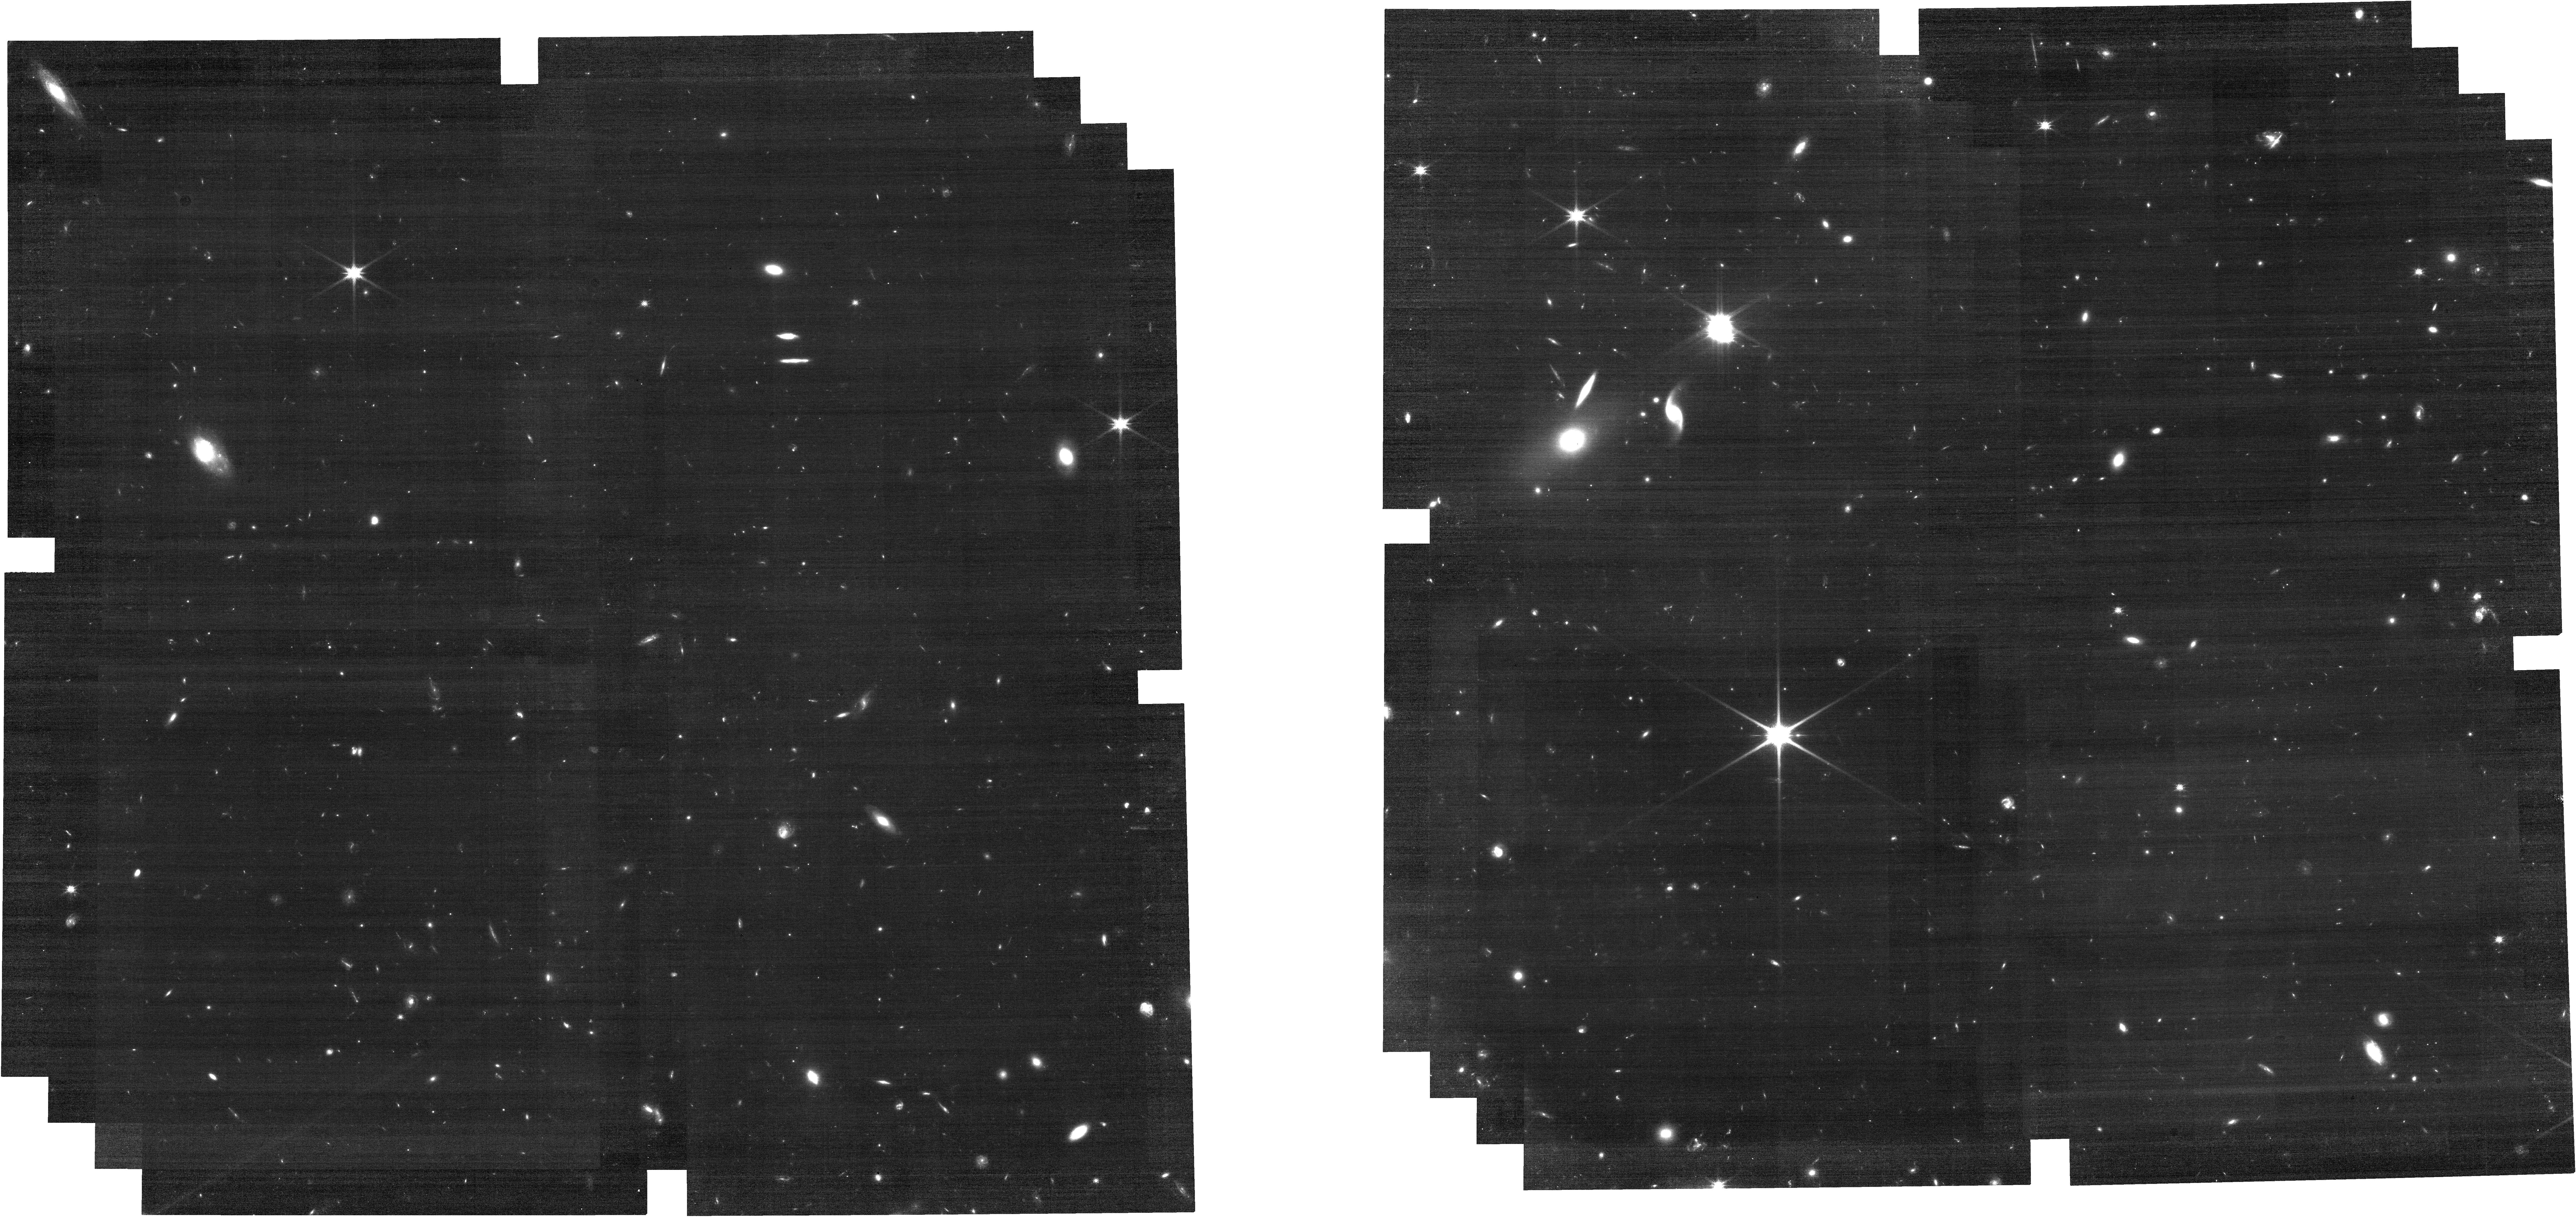
Target: HB89-1115+080
Instrument: NIRCAM
Filter: F115W
Exposure: 30 min
Observation ID: jw01198-o010_t006_nircam_clear-f115w

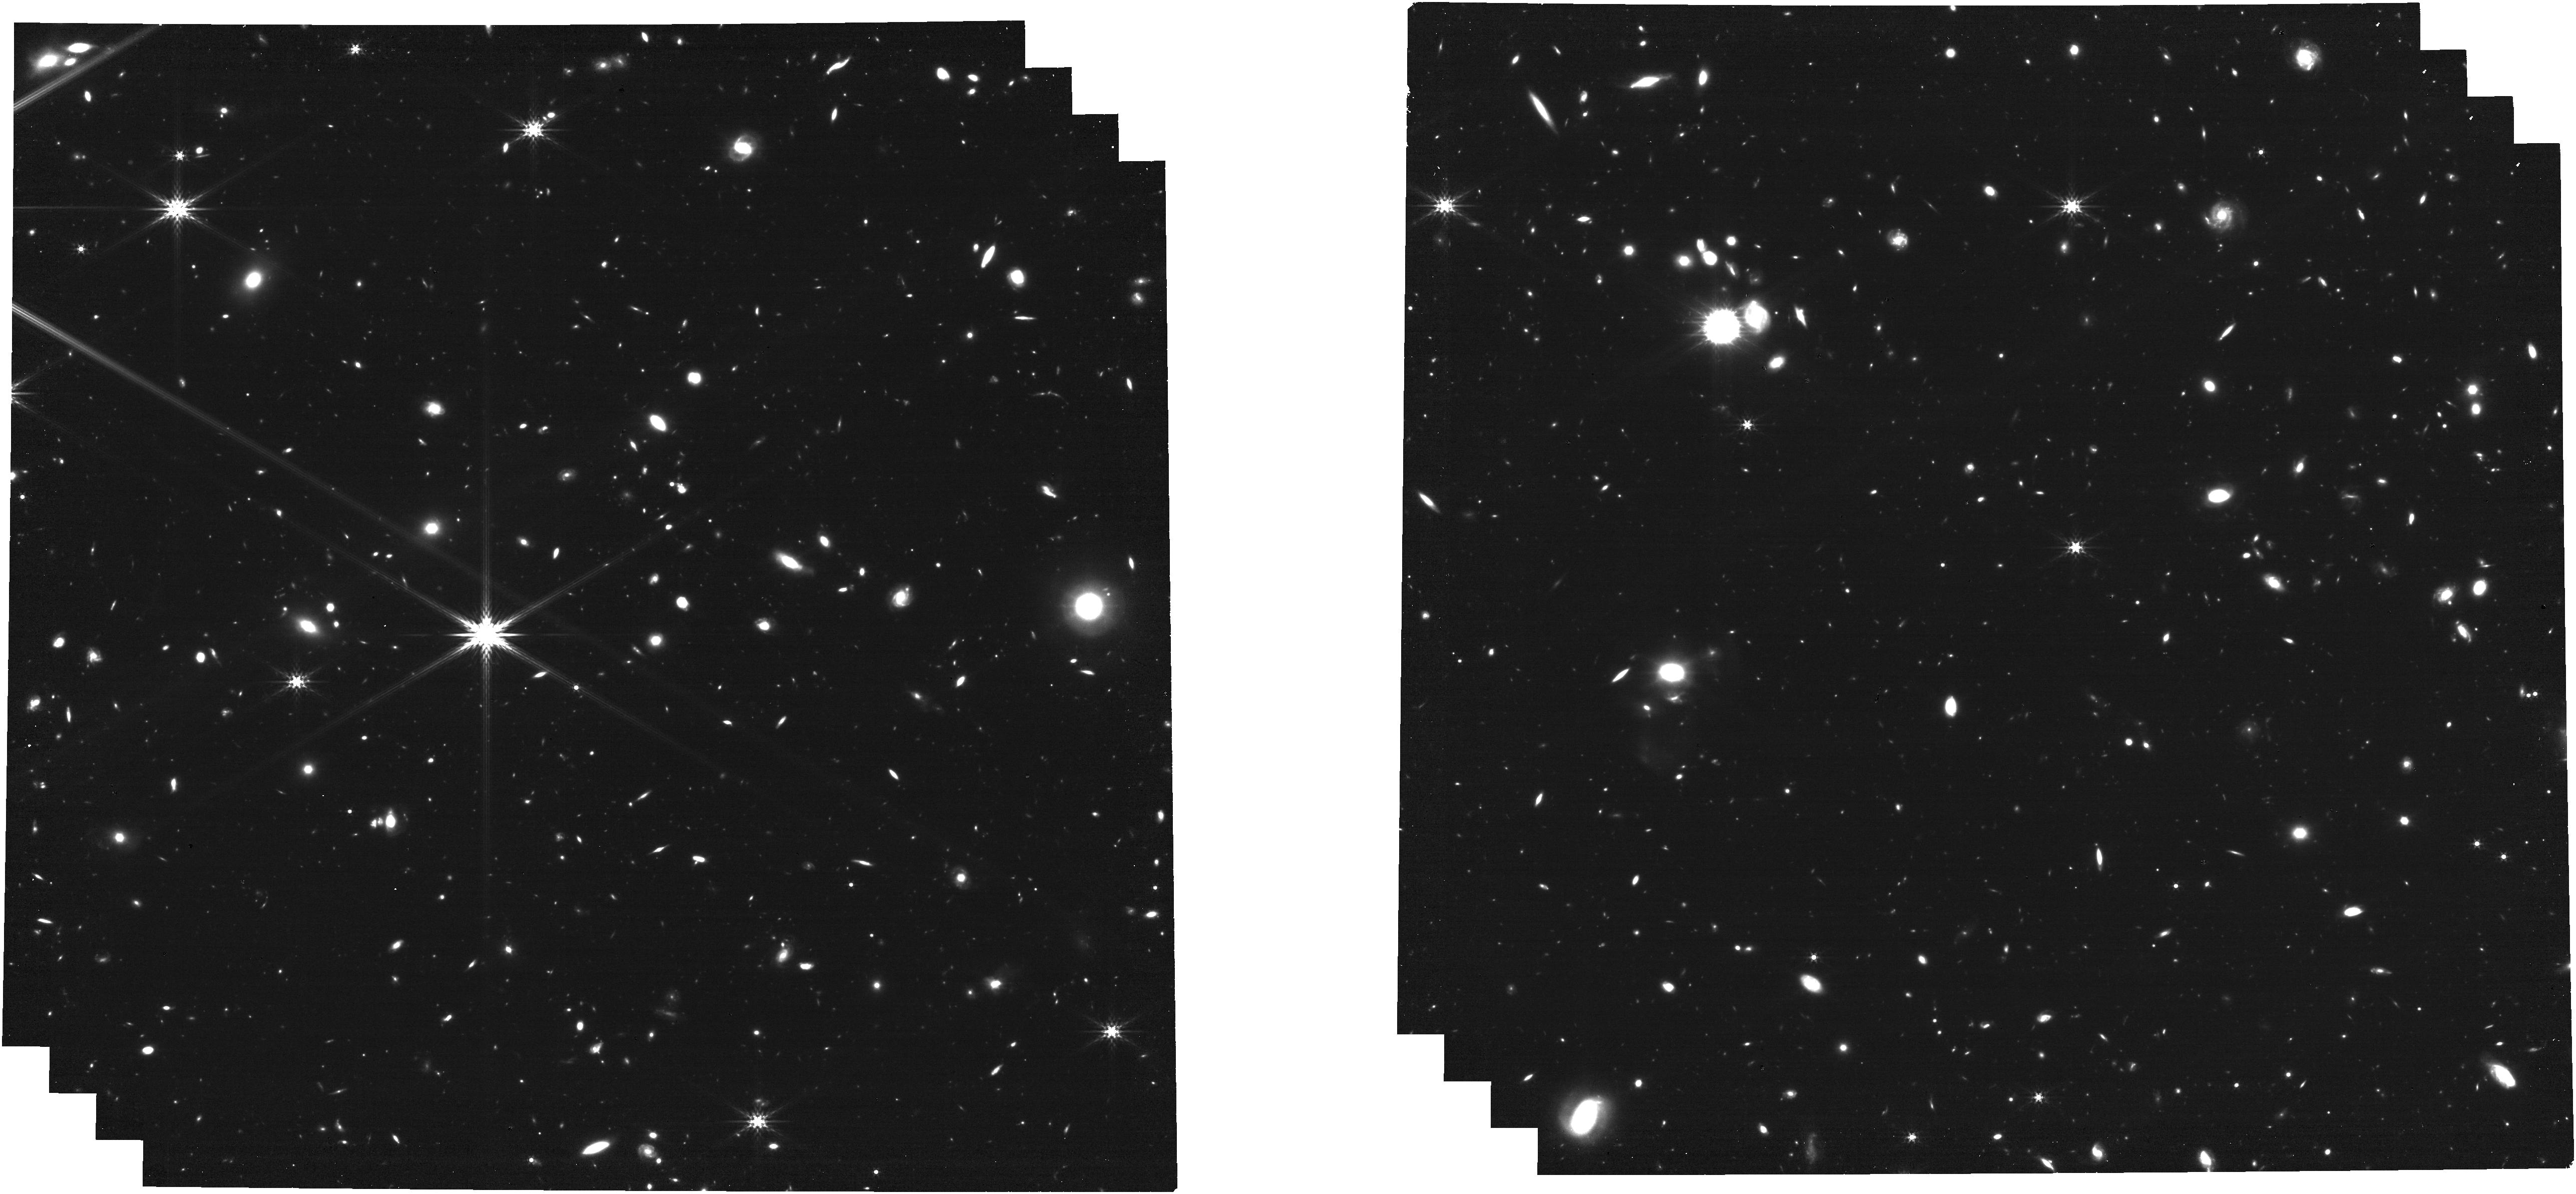
Target: HE-0435-1223
Instrument: NIRCAM
Filter: F356W
Exposure: 30 min
Observation ID: jw01198-o007_t005_nircam_clear-f356w

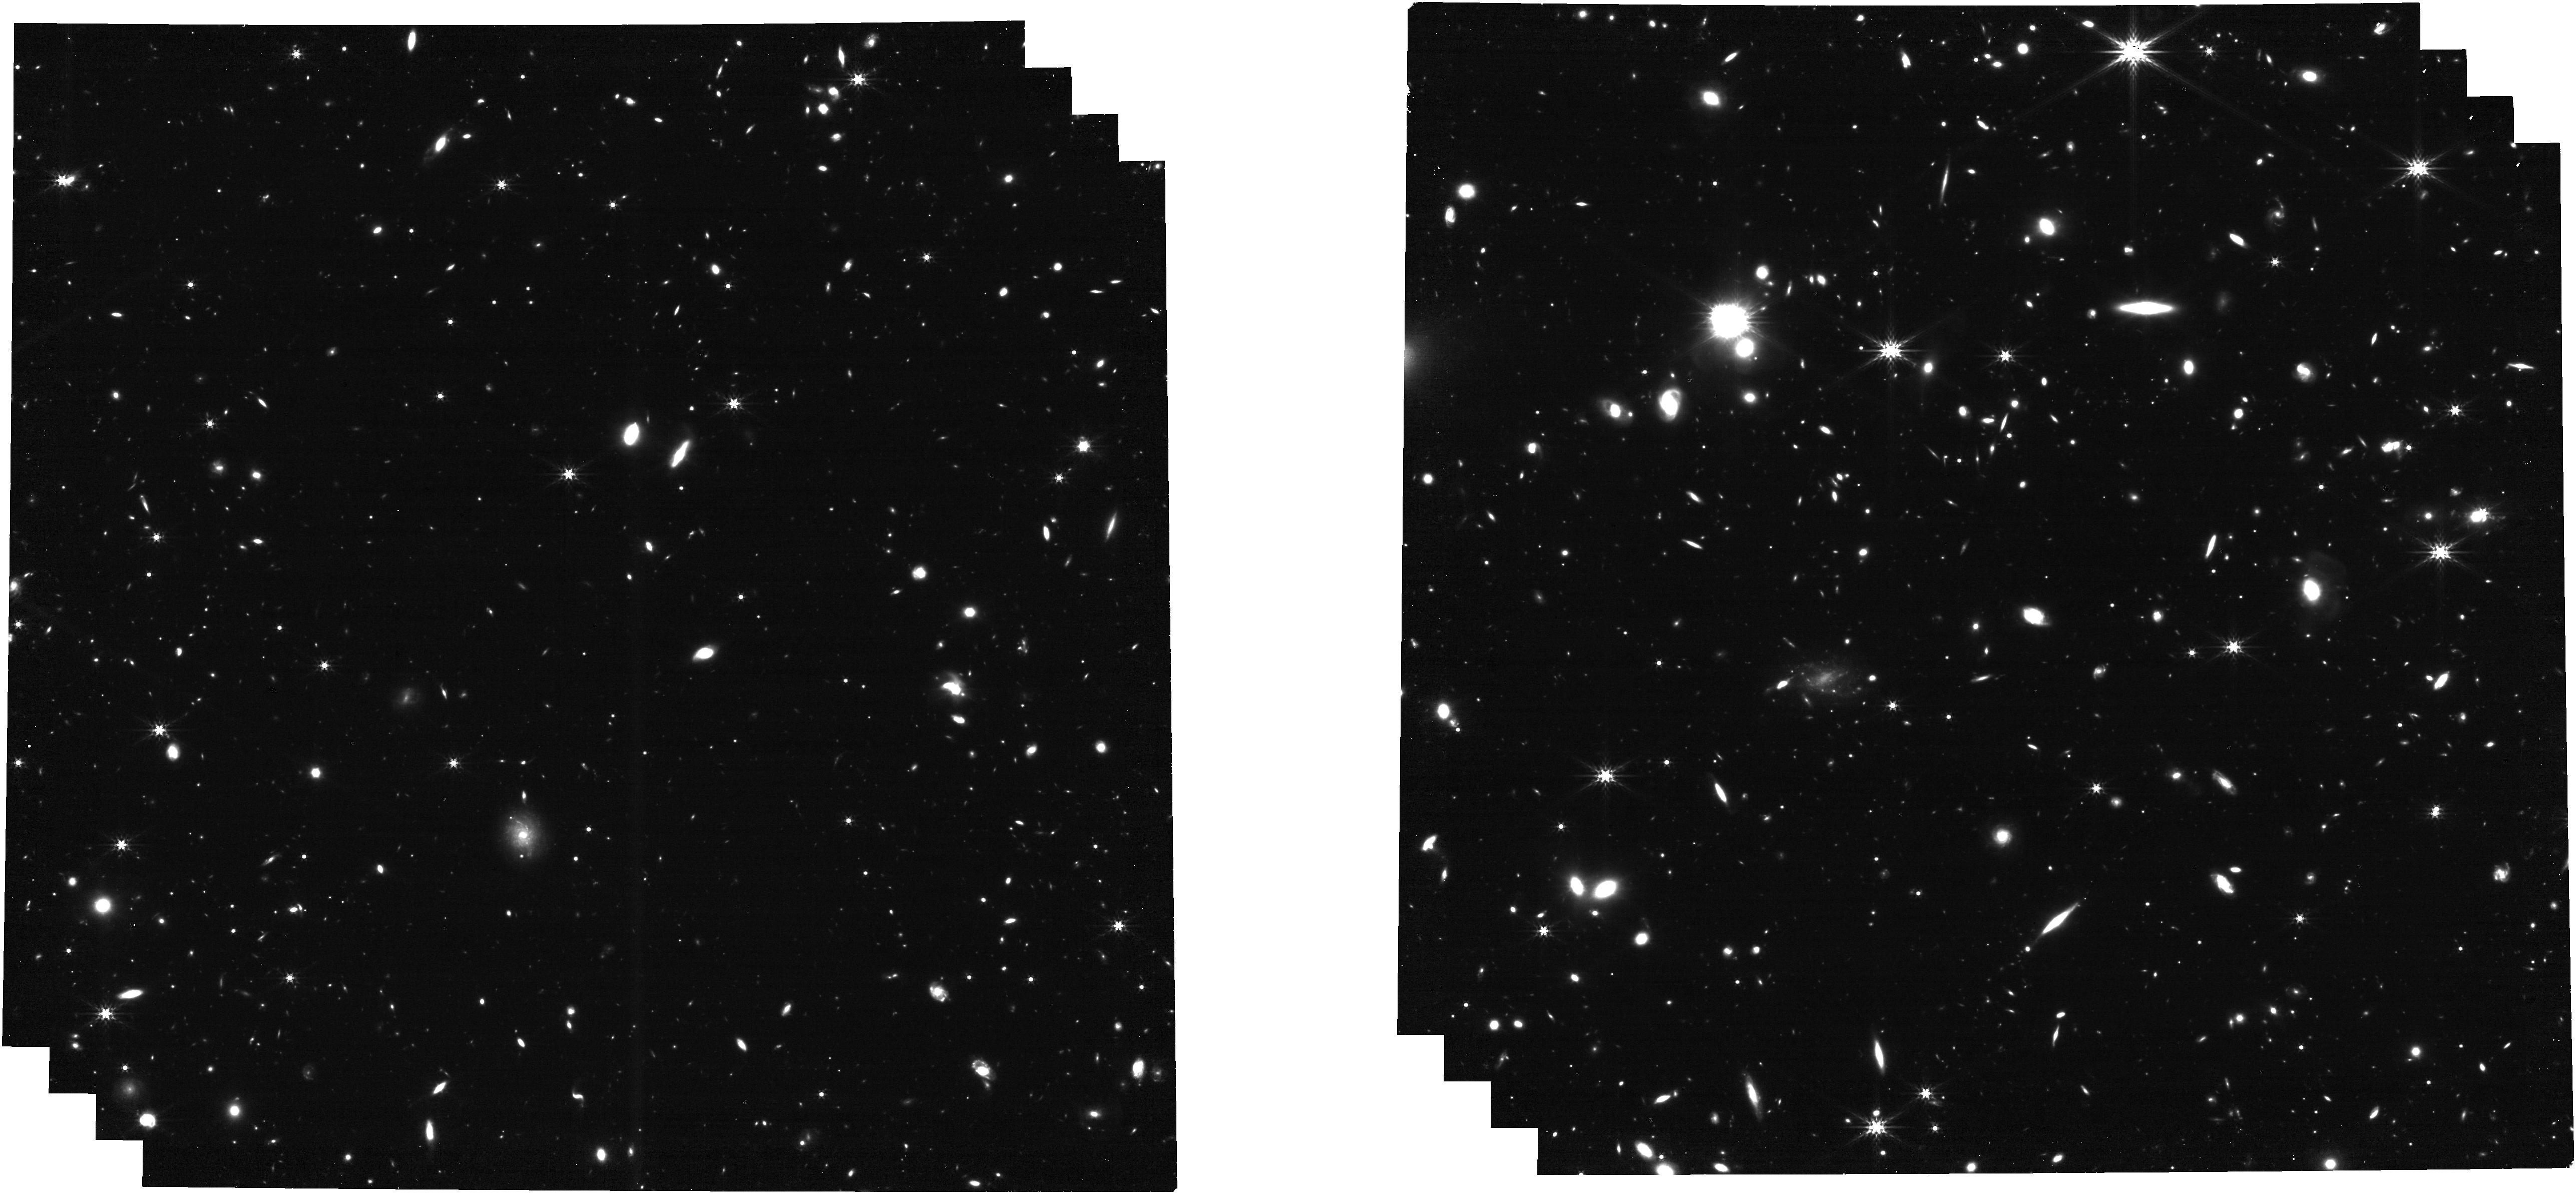
Target: LQAC-308-047-001
Instrument: NIRCAM
Filter: F356W
Exposure: 30 min
Observation ID: jw01198-o004_t004_nircam_clear-f356w

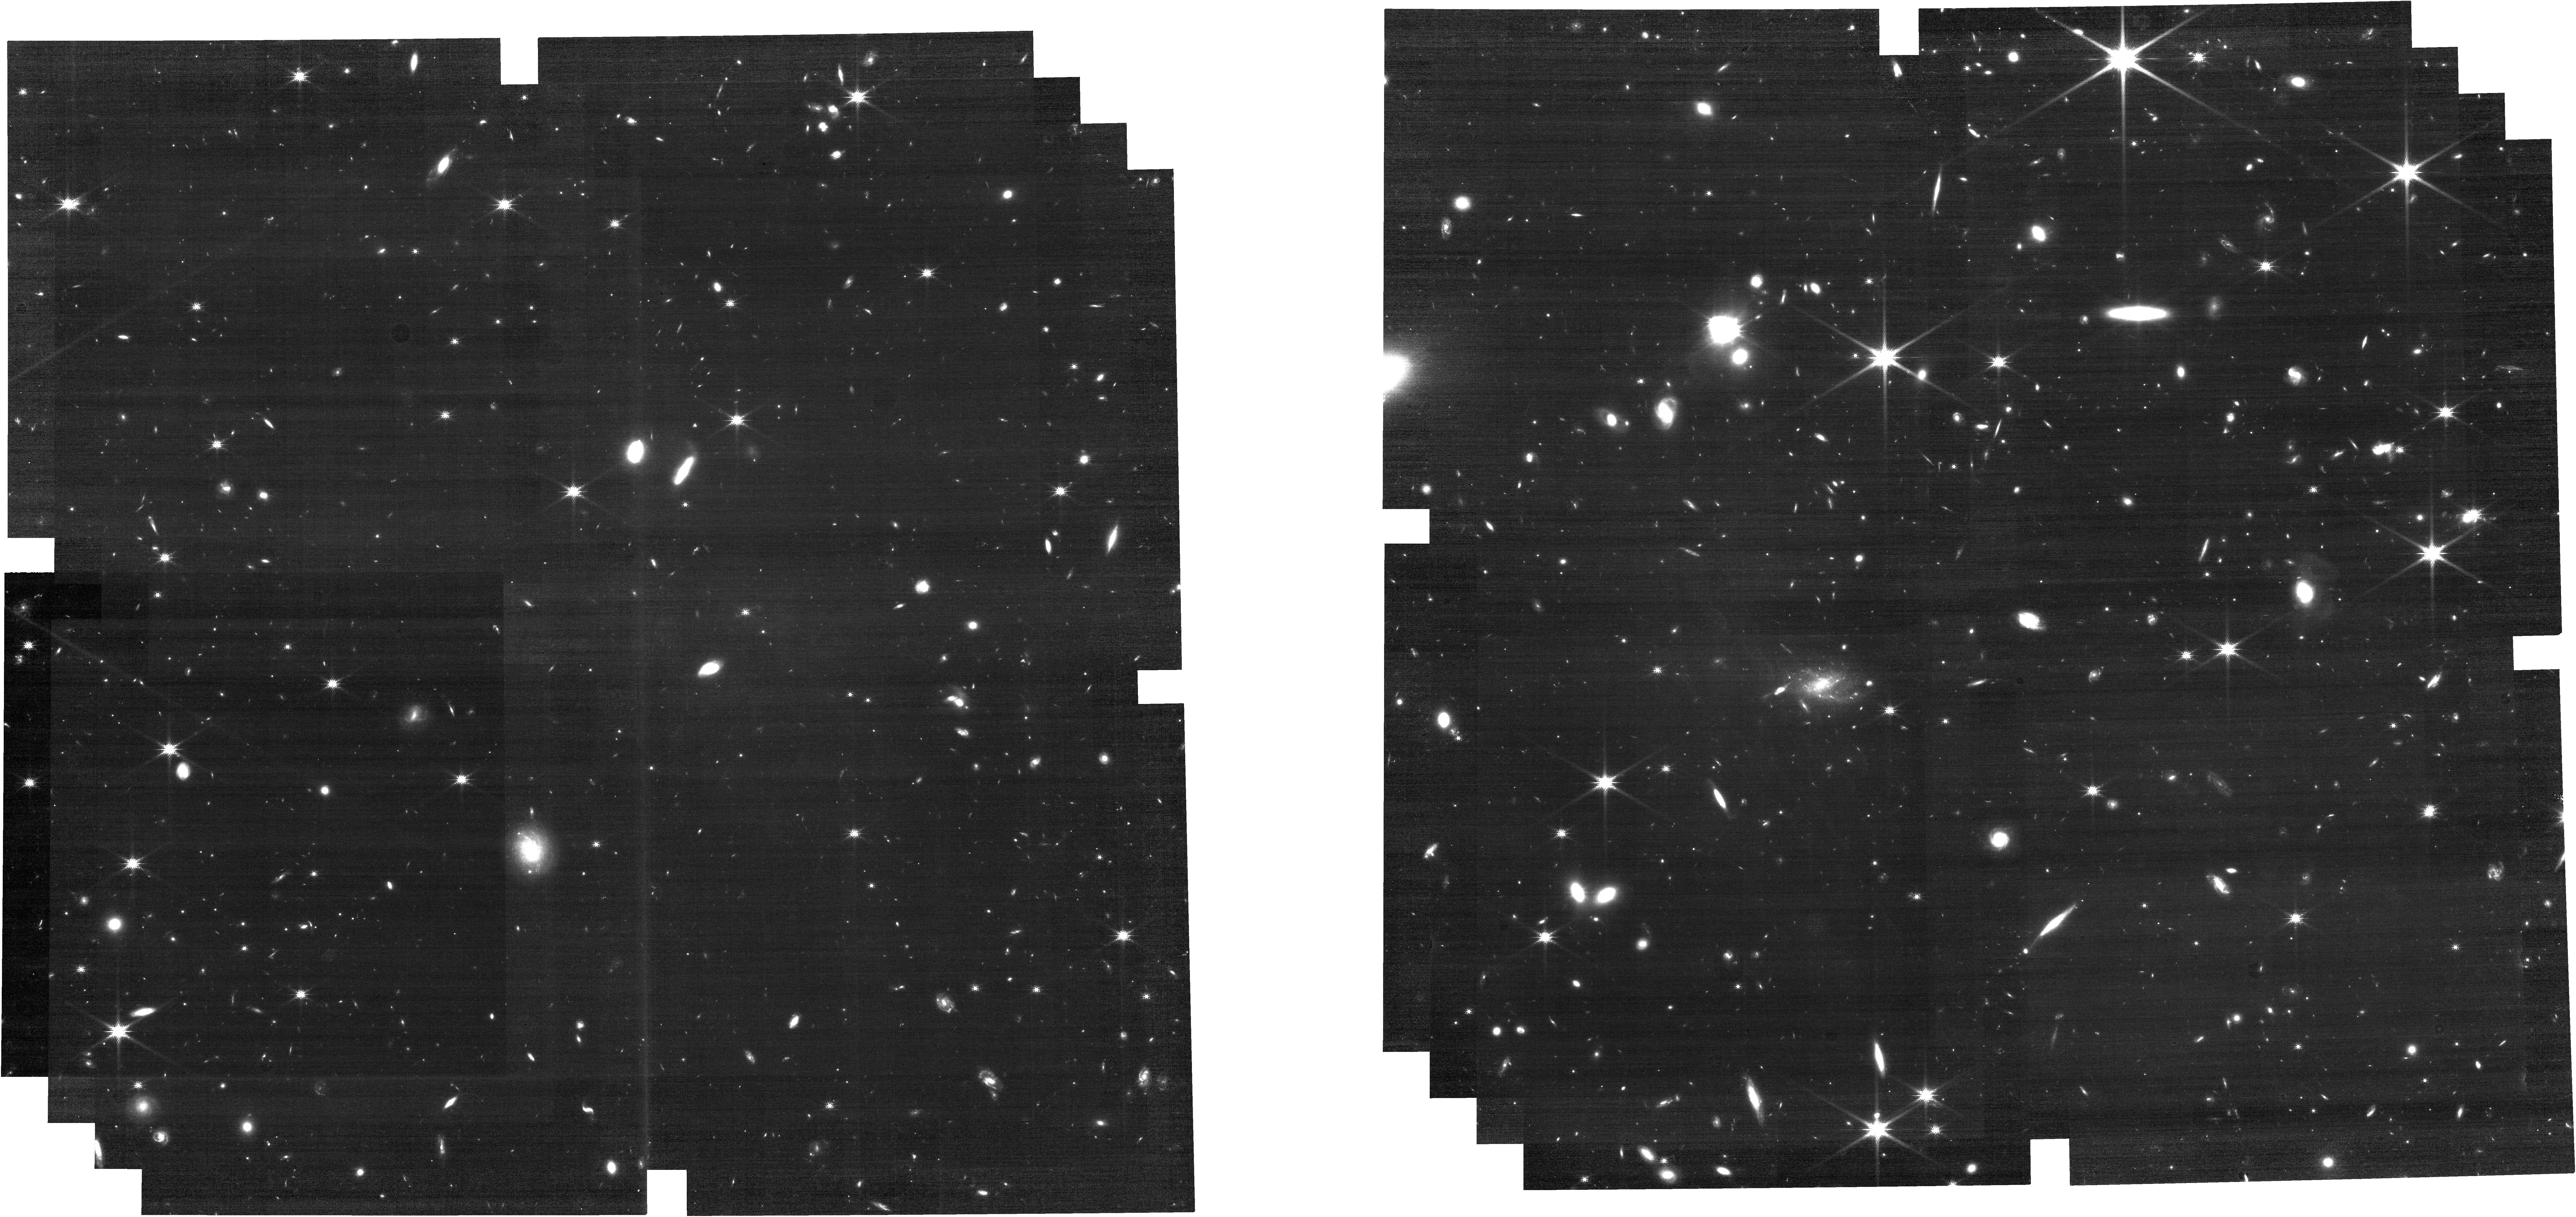
Target: LQAC-308-047-001
Instrument: NIRCAM
Filter: F150W
Exposure: 30 min
Observation ID: jw01198-o004_t004_nircam_clear-f150w

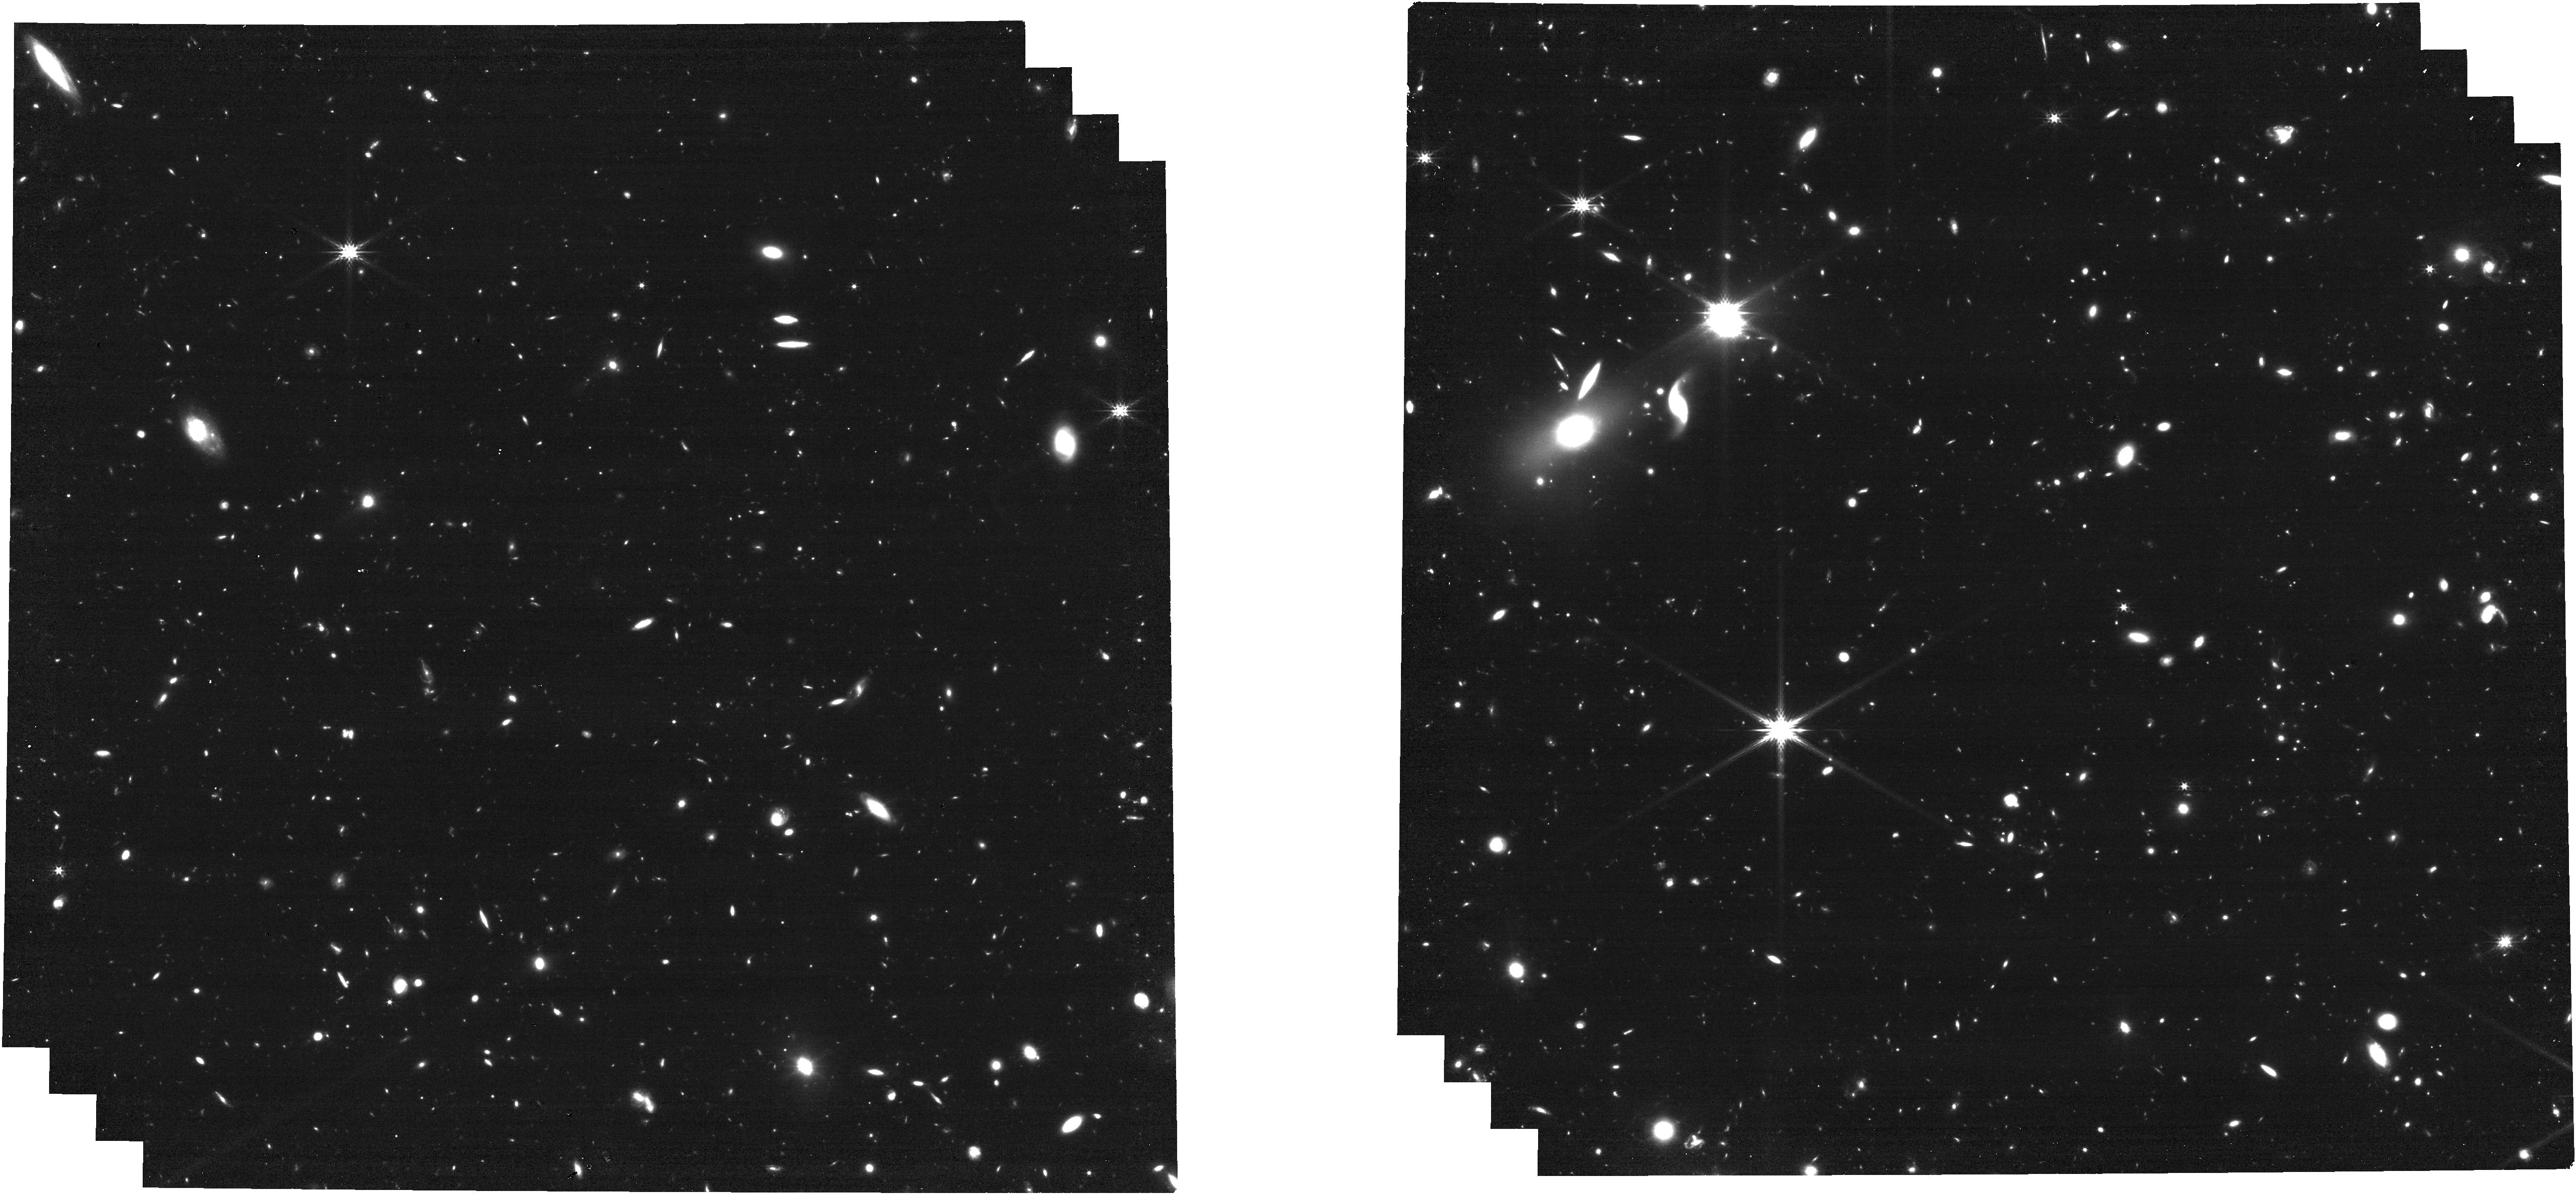
Target: HB89-1115+080
Instrument: NIRCAM
Filter: F277W
Exposure: 30 min
Observation ID: jw01198-o010_t006_nircam_clear-f277w

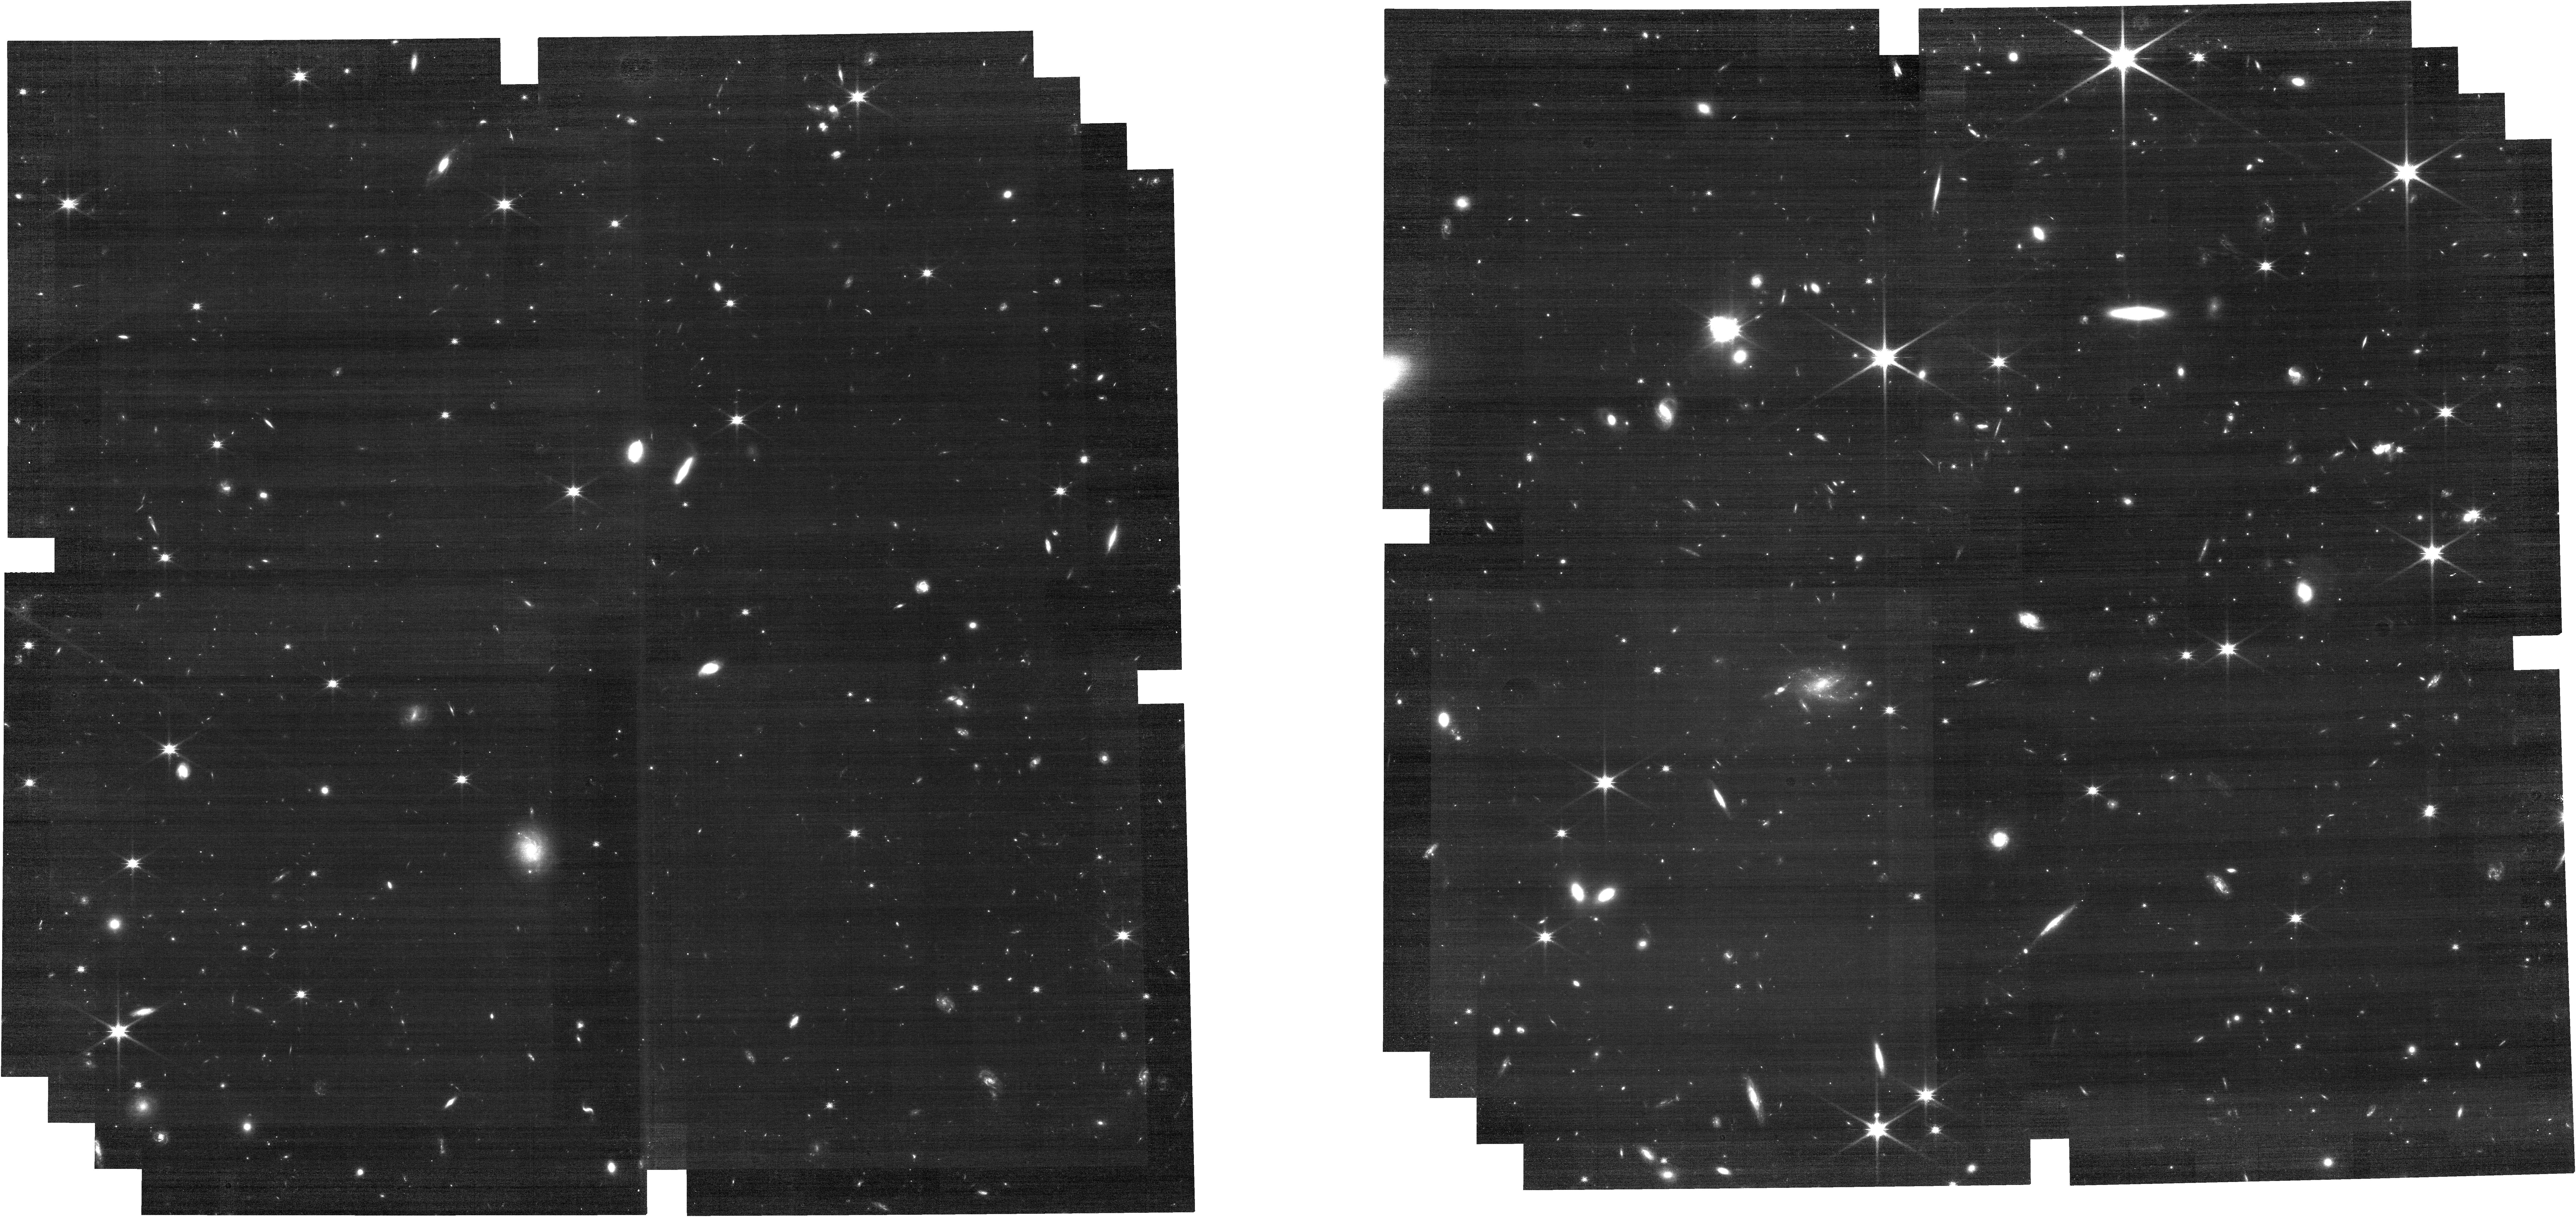
Target: LQAC-308-047-001
Instrument: NIRCAM
Filter: F115W
Exposure: 30 min
Observation ID: jw01198-o004_t004_nircam_clear-f115w

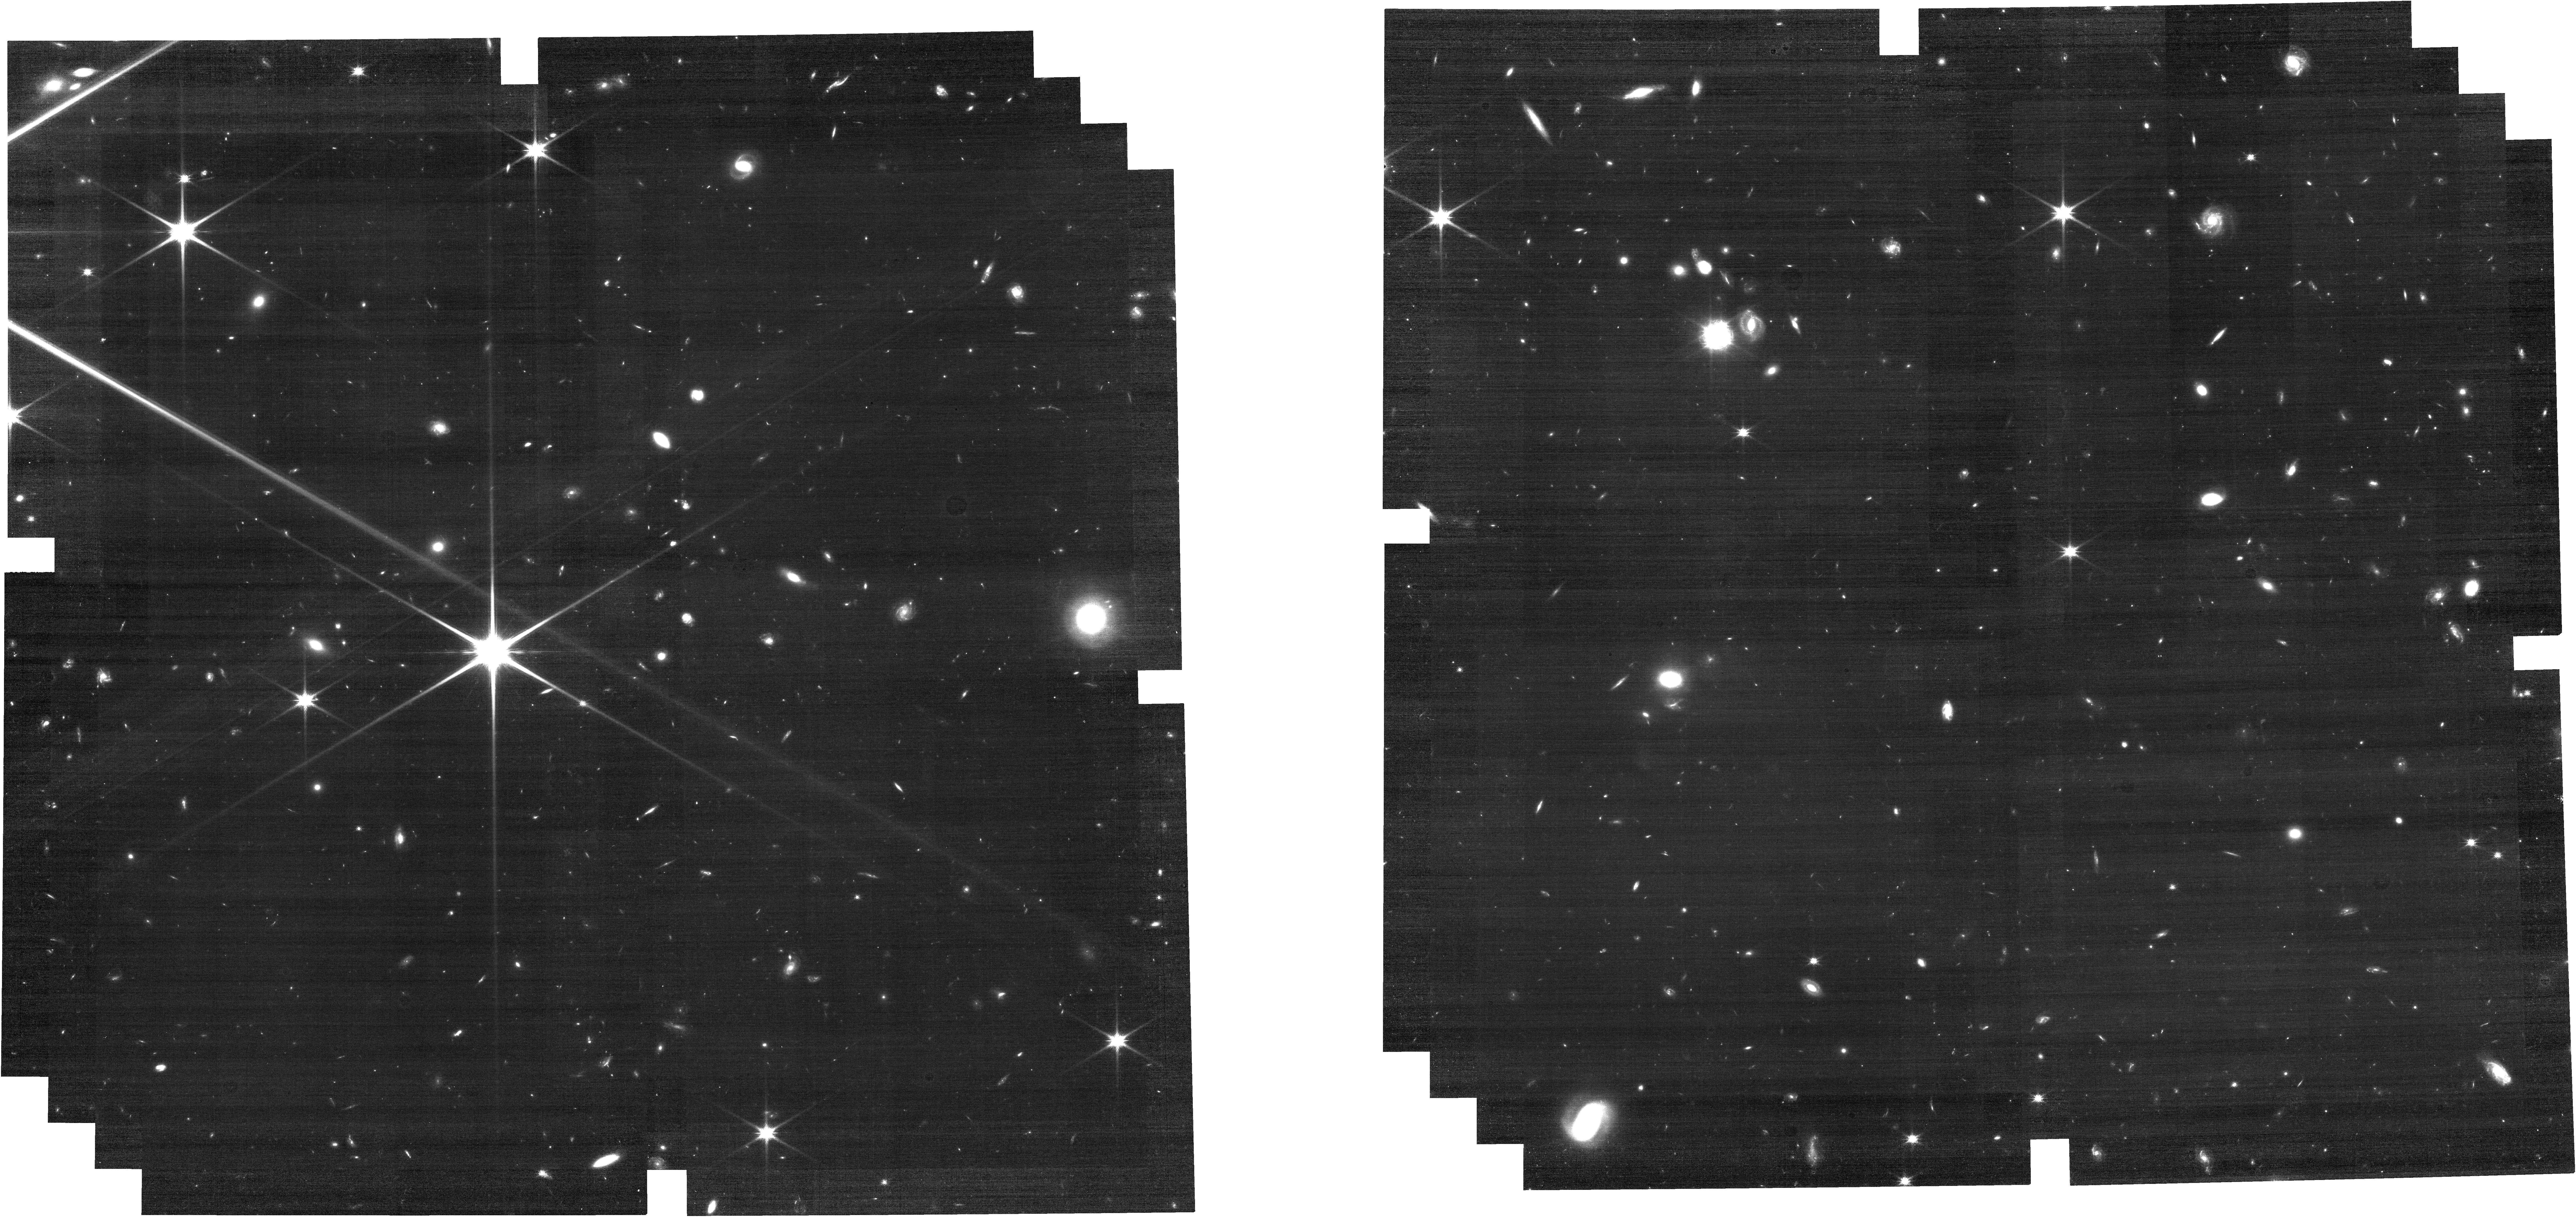
Target: HE-0435-1223
Instrument: NIRCAM
Filter: F115W
Exposure: 30 min
Observation ID: jw01198-o007_t005_nircam_clear-f115w

IFU spectroscopy of the host galaxies of strongly lensed quasars (PI: Stiavelli, Massimo)

We will study the interaction of the host spheroid and central black hole by obtaining NIRCam images and NIRSpec IFU datacubes on 3 multiply imaged QSOs and on their lens galaxies. The main purpose of these observations is to take advantage of the gravitational stretching of the host galaxy to effectively obtain spatially resolved spectroscopic data at higher rest frame angular resolution than otherwise possible. We will also obtain spatially resolved data on the lens galaxy. The spectroscopic data will allow us to determine abundances, abundance ratios, and kinematical information. This version of the APT uses no target acquisition and 2 by 2 dithering with the IFU. We are not using WATA because of the increased GAIA accuracy. We checked that the target coordinates are in the GAIA frame. GTO submission IDs : STIAVELLI_0011 through 0022.